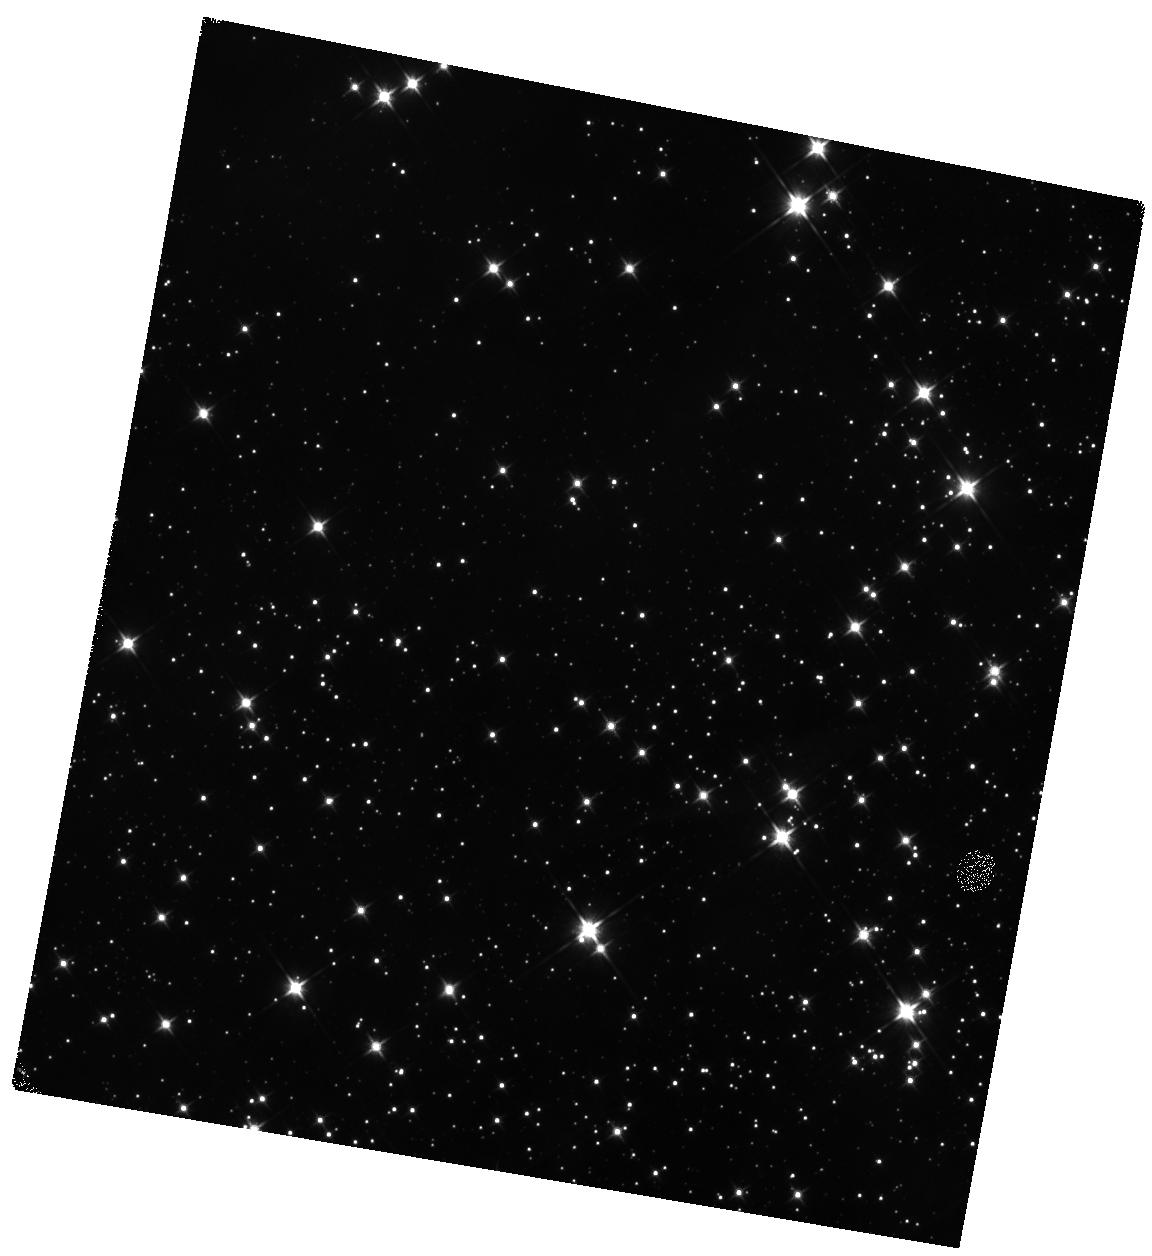
Target: BYF73G. Instrument: WFC3/IR. Filter: F110W. Exposure: 13 min. Observation ID: hst_14680_07_wfc3_ir_f110w_id6l07

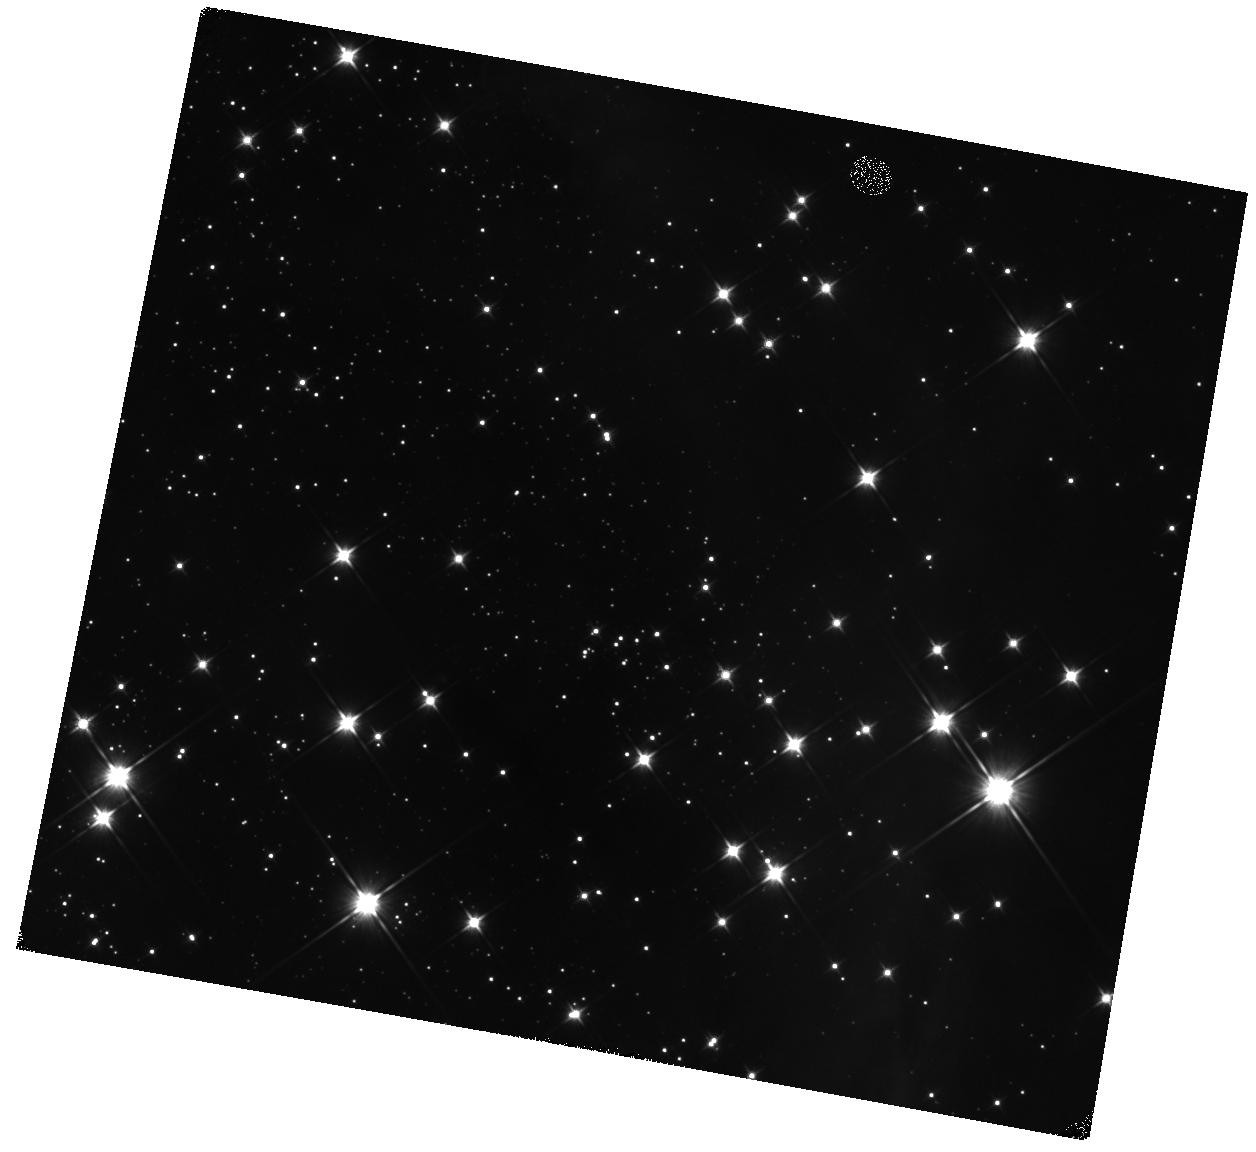
Target: BYF73C. Instrument: WFC3/IR. Filter: F110W. Exposure: 13 min. Observation ID: hst_14680_03_wfc3_ir_f110w_id6l03

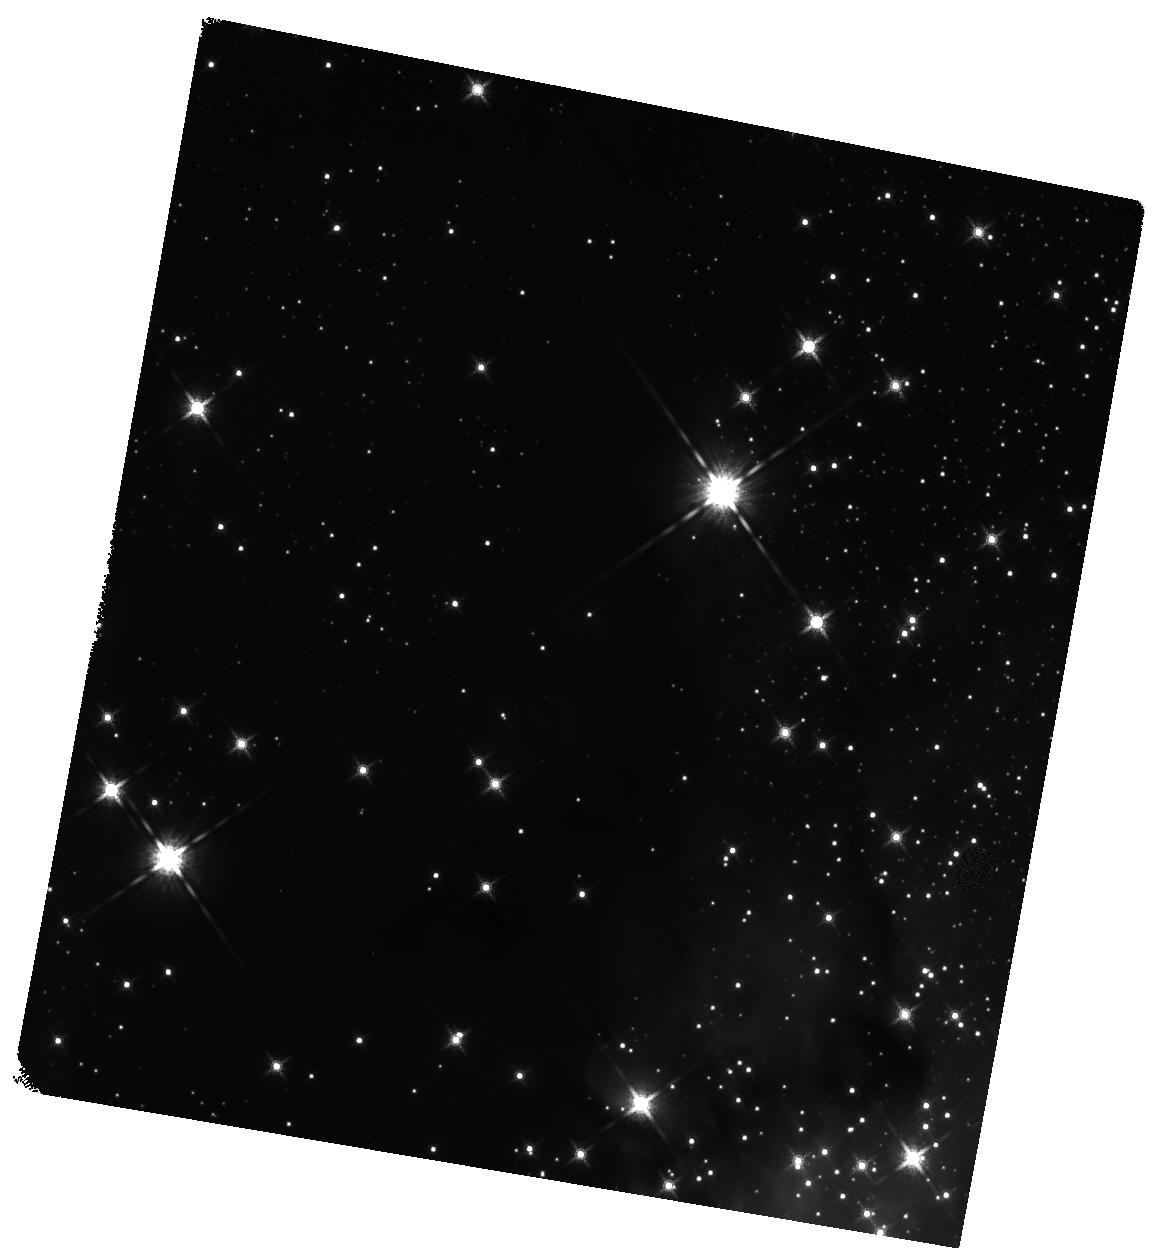
Target: BYF73B. Instrument: WFC3/IR. Filter: F160W. Exposure: 14 min. Observation ID: hst_14680_02_wfc3_ir_f160w_id6l02

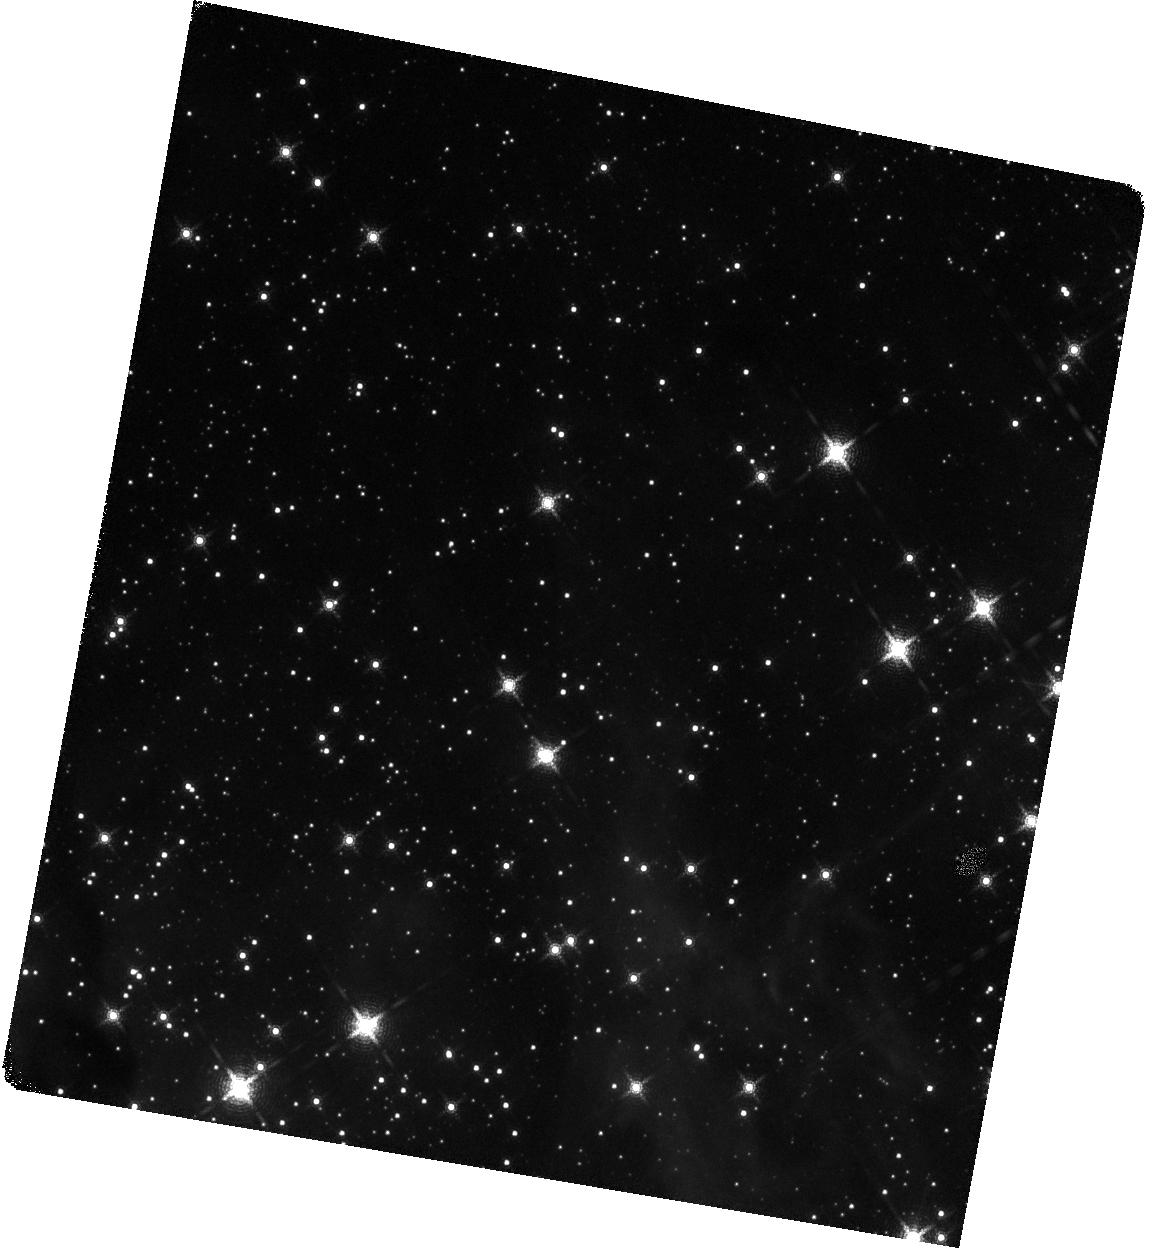
Target: BYF73A. Instrument: WFC3/IR. Filter: F167N. Exposure: 58 min. Observation ID: hst_14680_01_wfc3_ir_f167n_id6l01

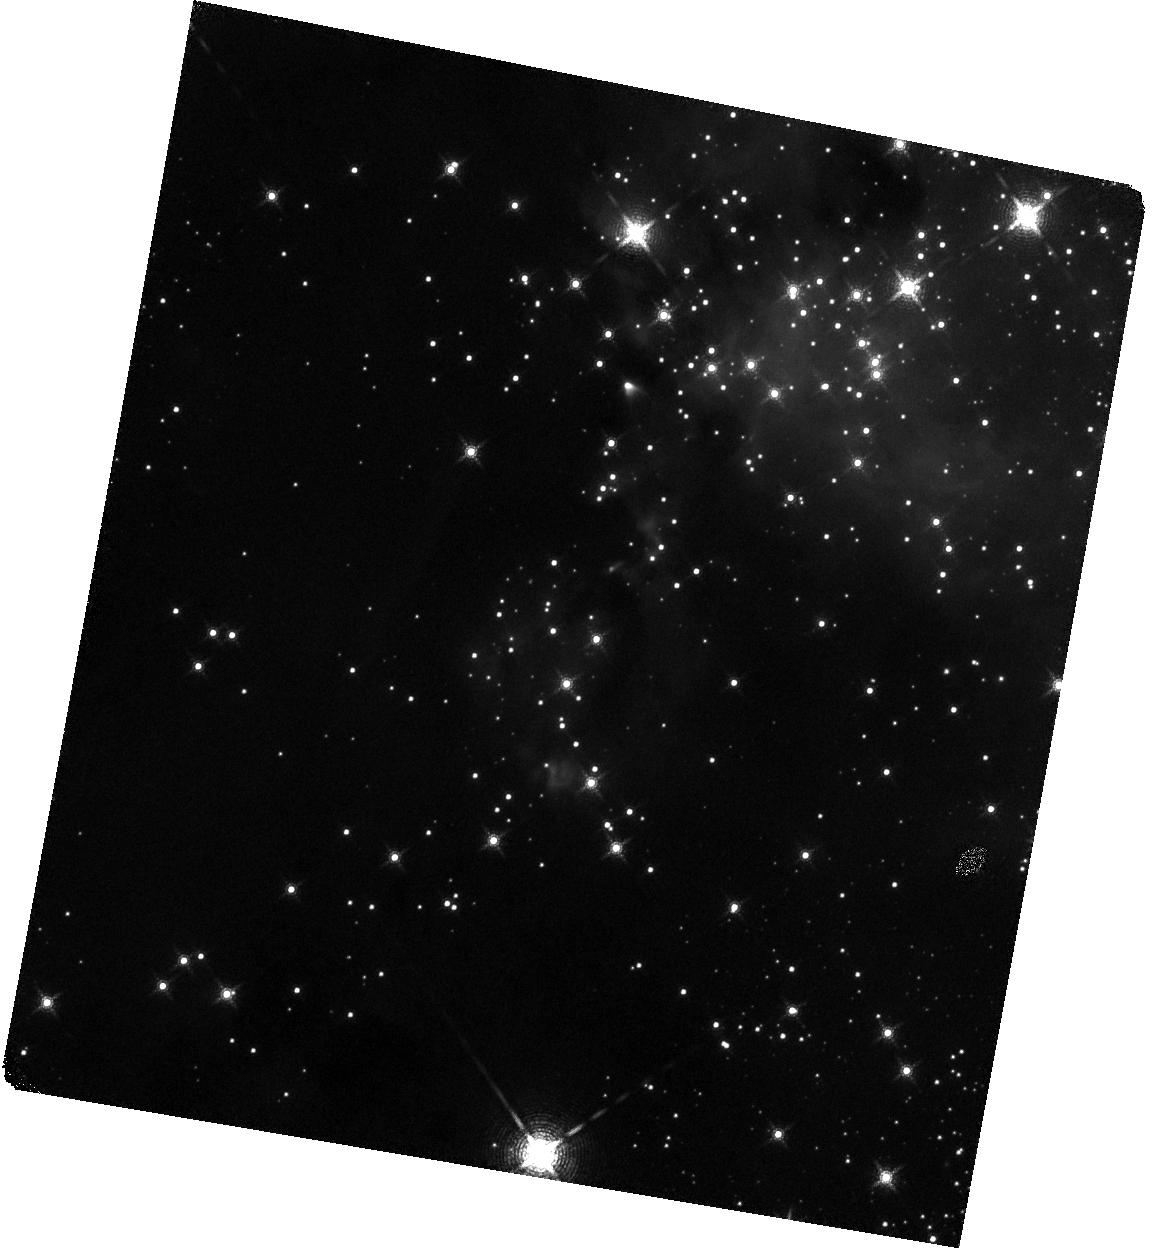
Target: BYF73E. Instrument: WFC3/IR. Filter: F167N. Exposure: 58 min. Observation ID: hst_14680_05_wfc3_ir_f167n_id6l05

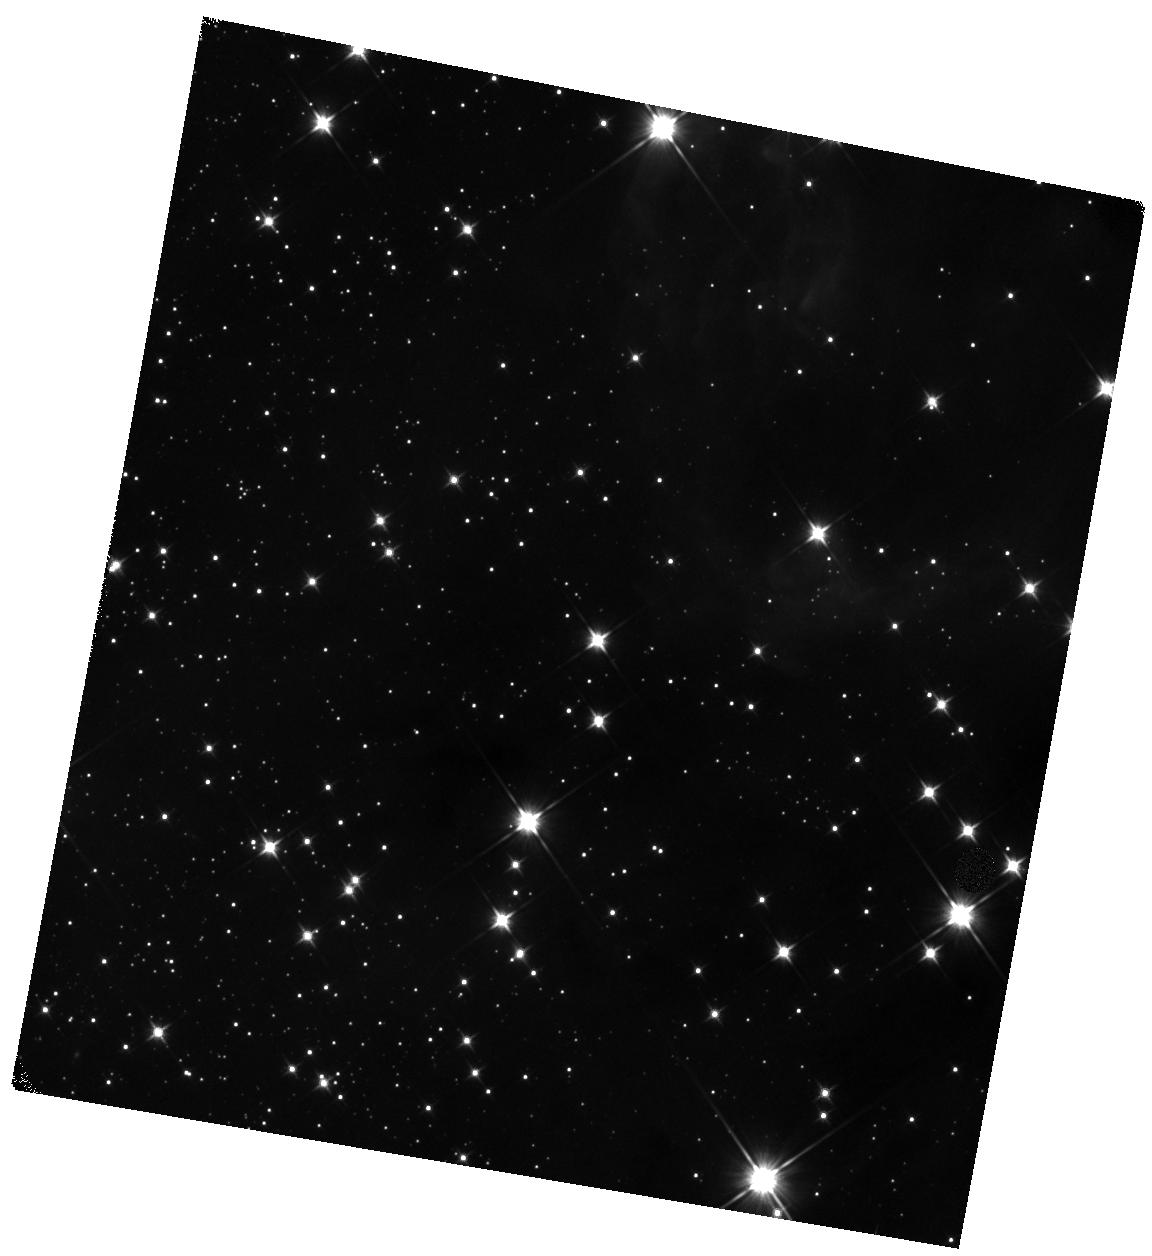
Target: BYF73I. Instrument: WFC3/IR. Filter: F110W. Exposure: 13 min. Observation ID: hst_14680_09_wfc3_ir_f110w_id6l09

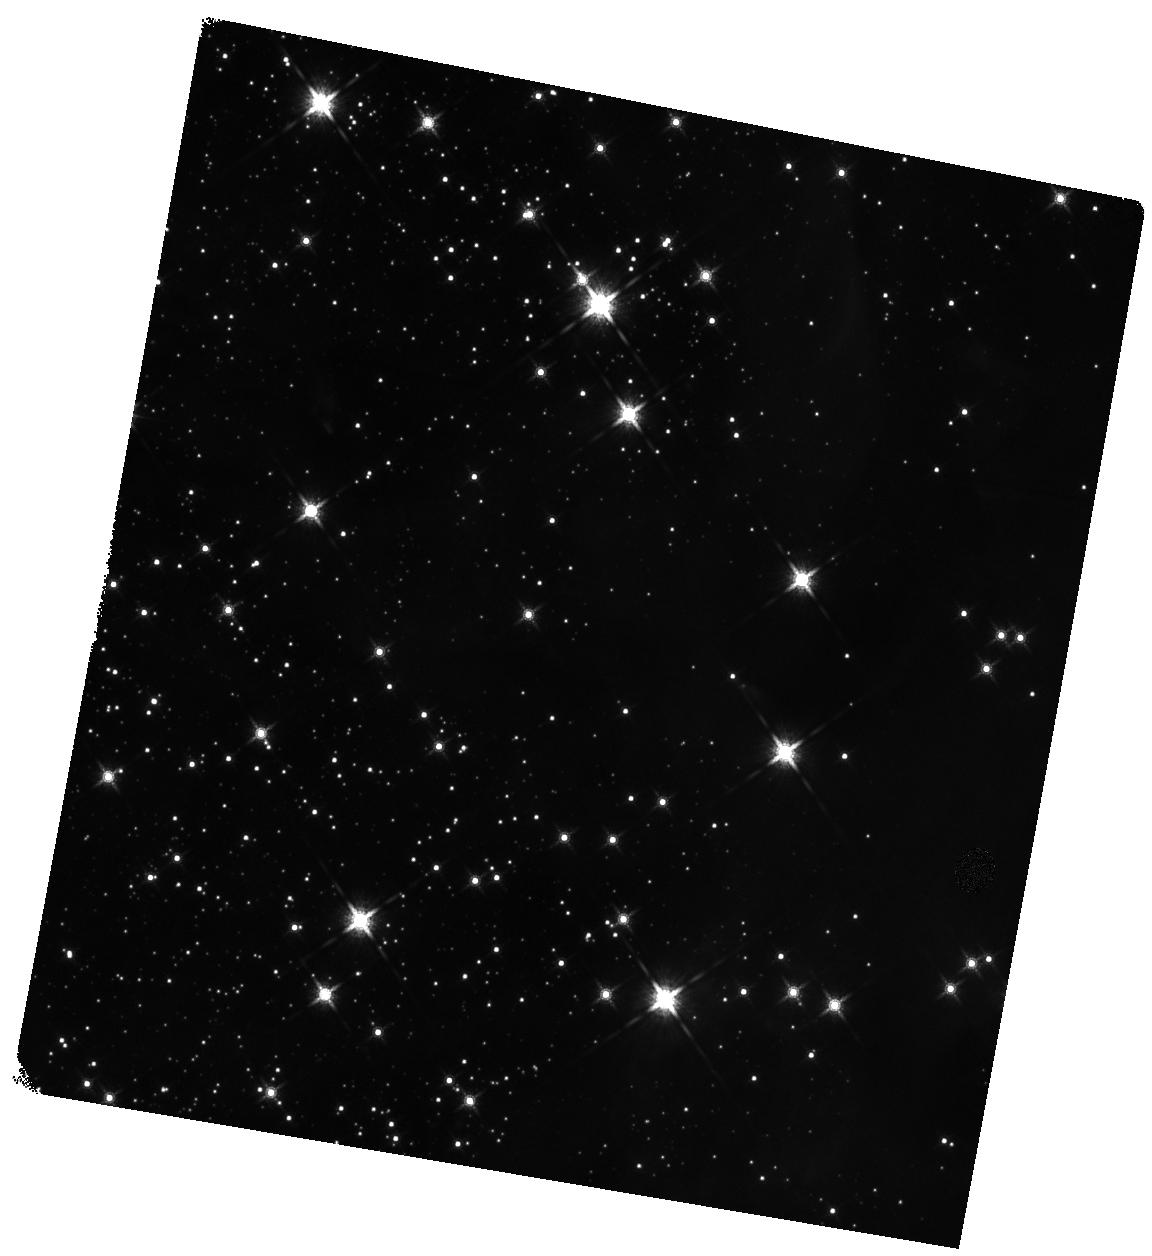
Target: BYF73F. Instrument: WFC3/IR. Filter: F160W. Exposure: 14 min. Observation ID: hst_14680_06_wfc3_ir_f160w_id6l06

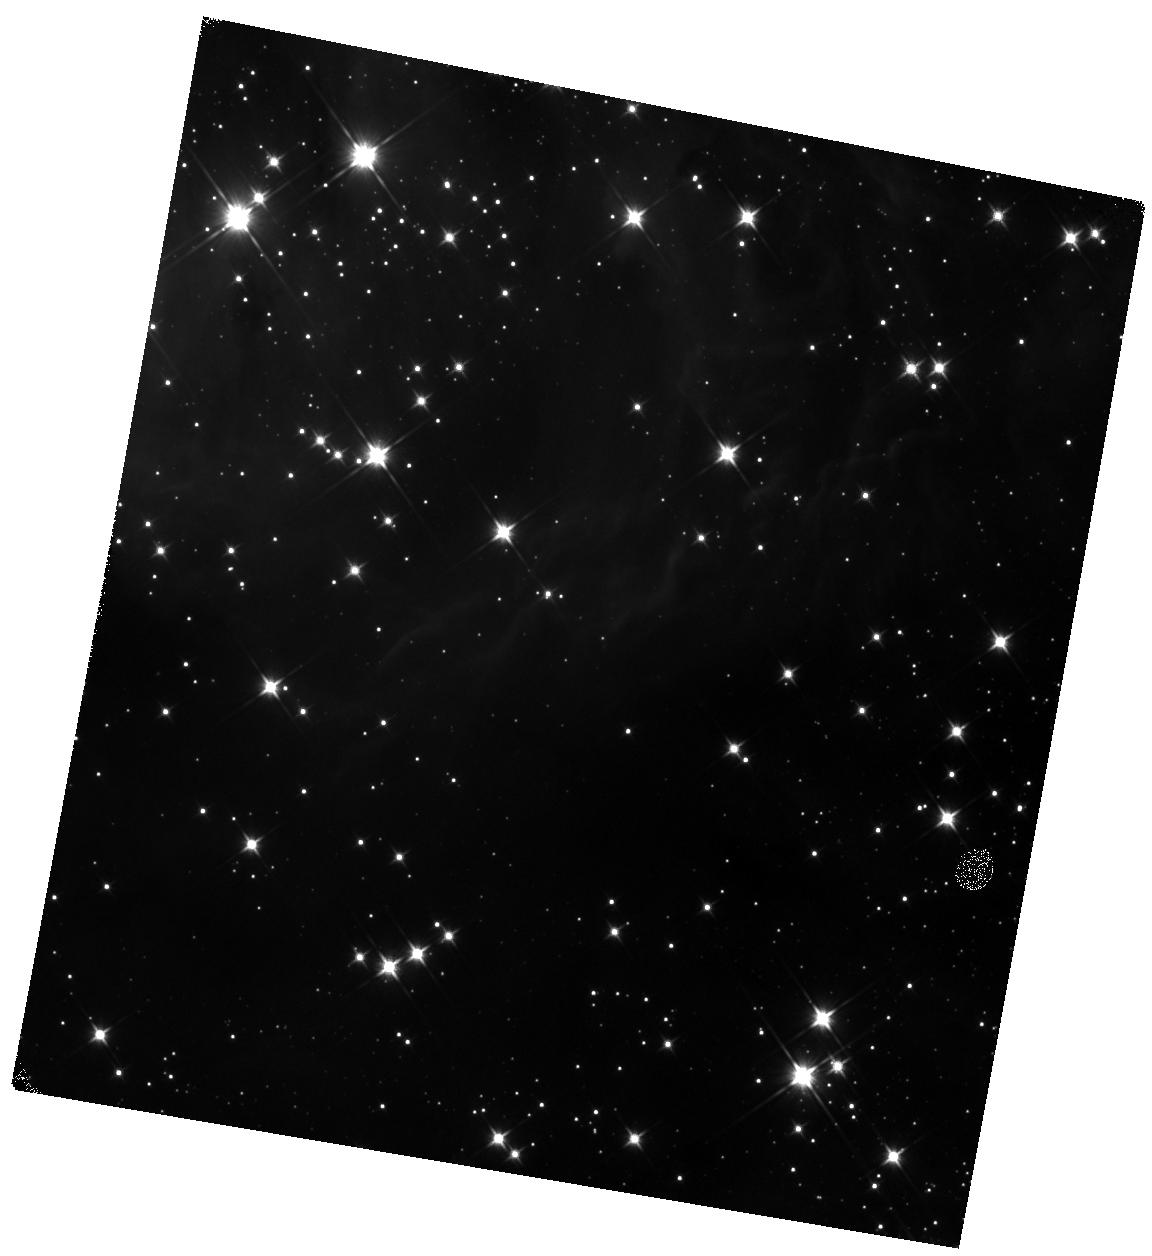
Target: BYF73D. Instrument: WFC3/IR. Filter: F110W. Exposure: 13 min. Observation ID: hst_14680_04_wfc3_ir_f110w_id6l04

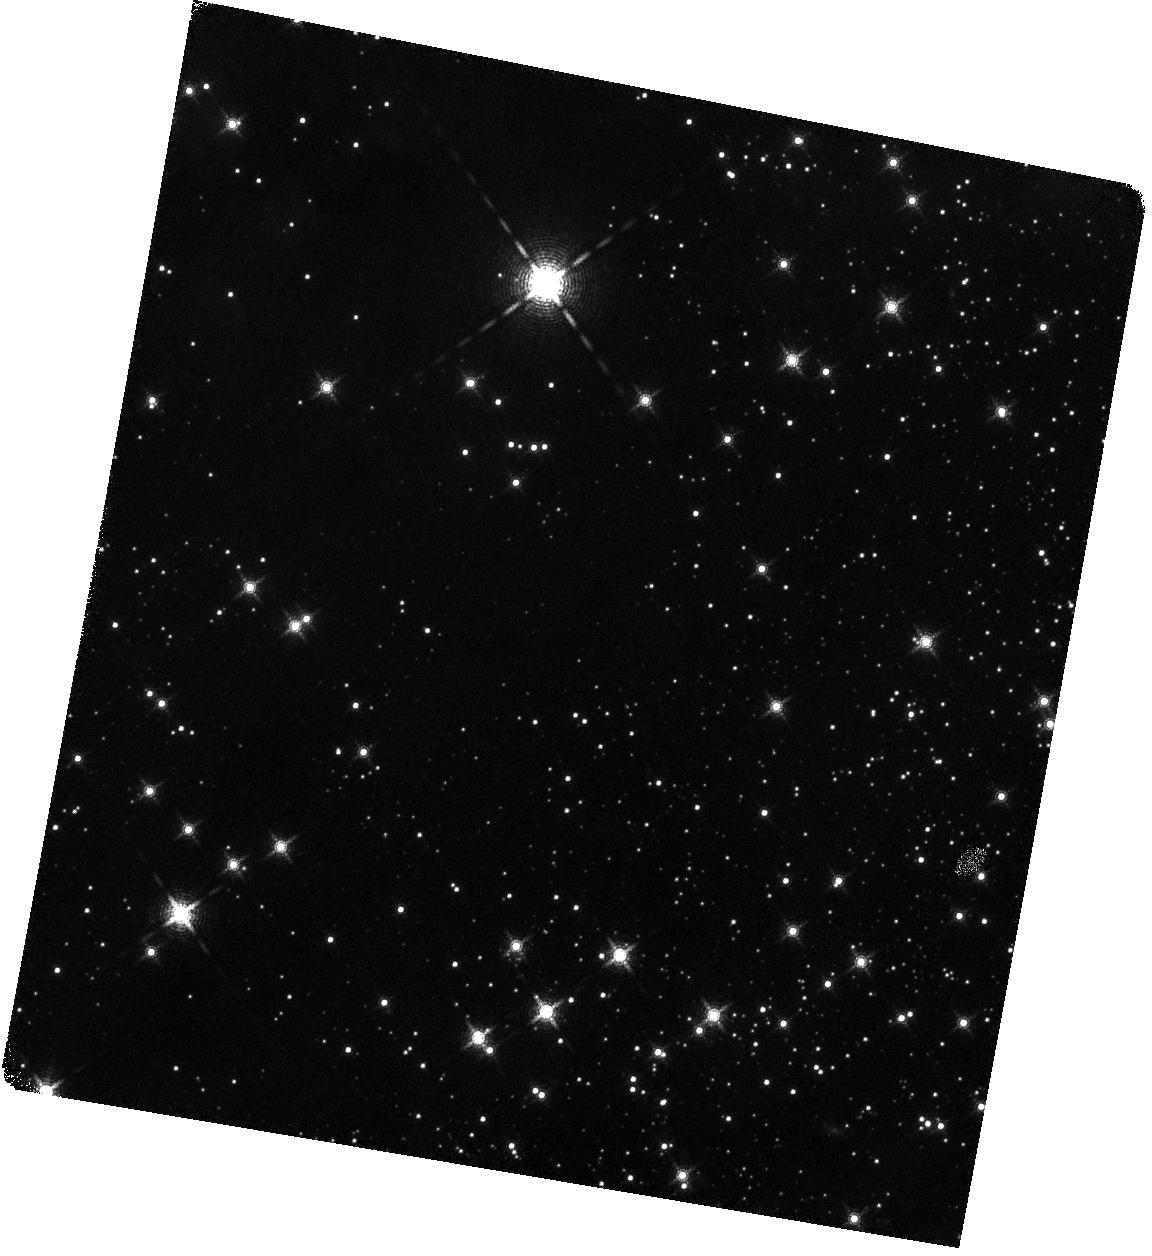
Target: BYF73H. Instrument: WFC3/IR. Filter: F167N. Exposure: 58 min. Observation ID: hst_14680_08_wfc3_ir_f167n_id6l08

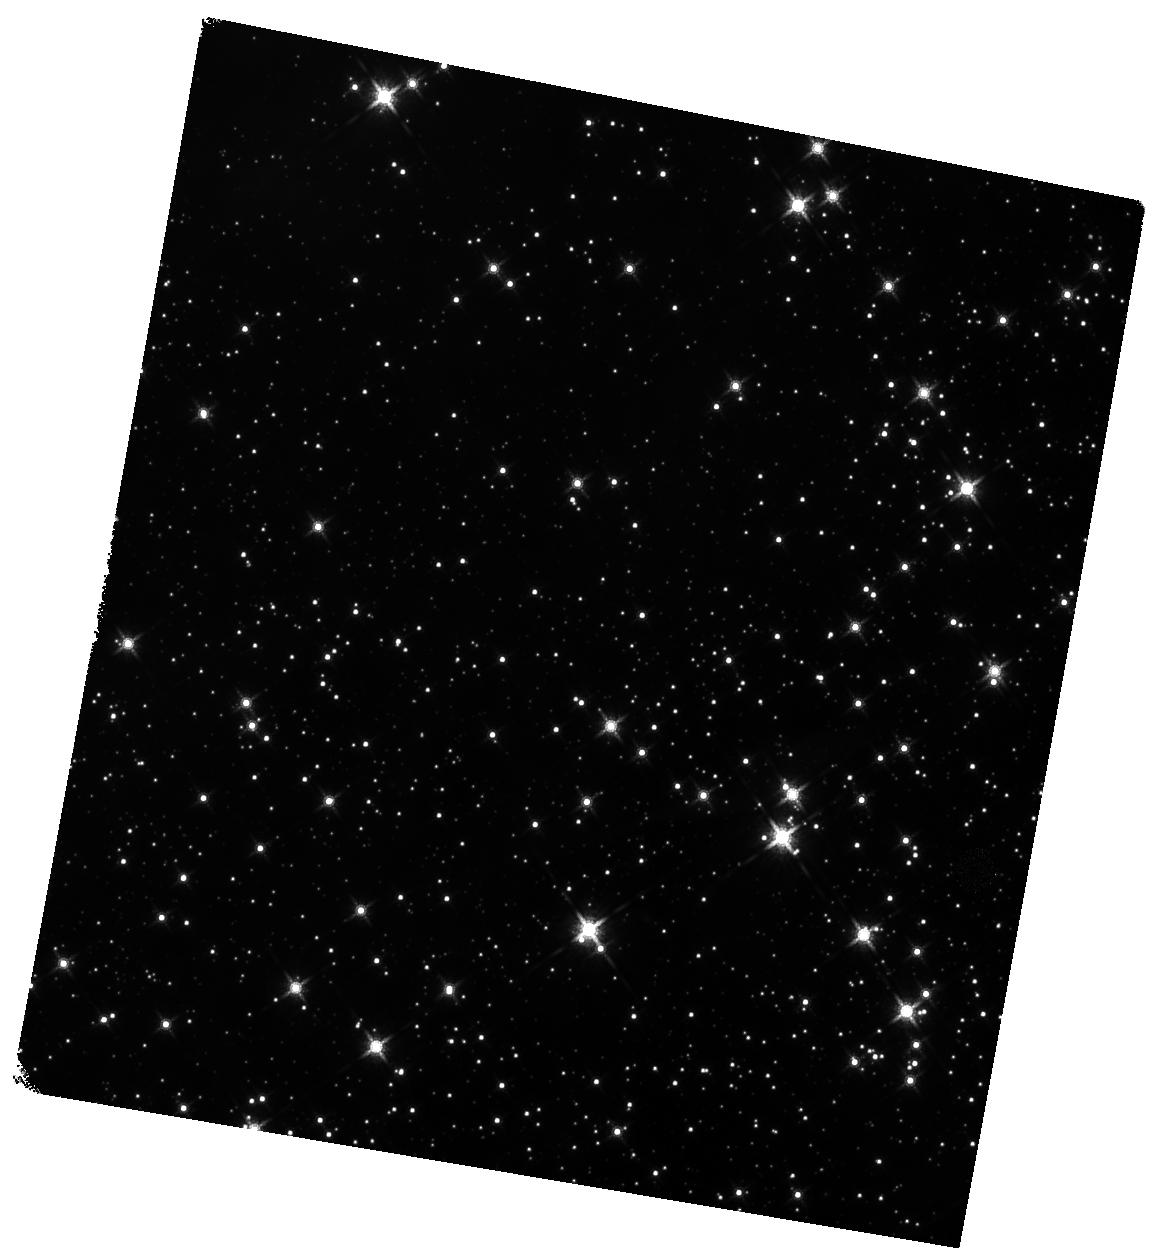
Target: BYF73G. Instrument: WFC3/IR. Filter: F160W. Exposure: 14 min. Observation ID: hst_14680_07_wfc3_ir_f160w_id6l07

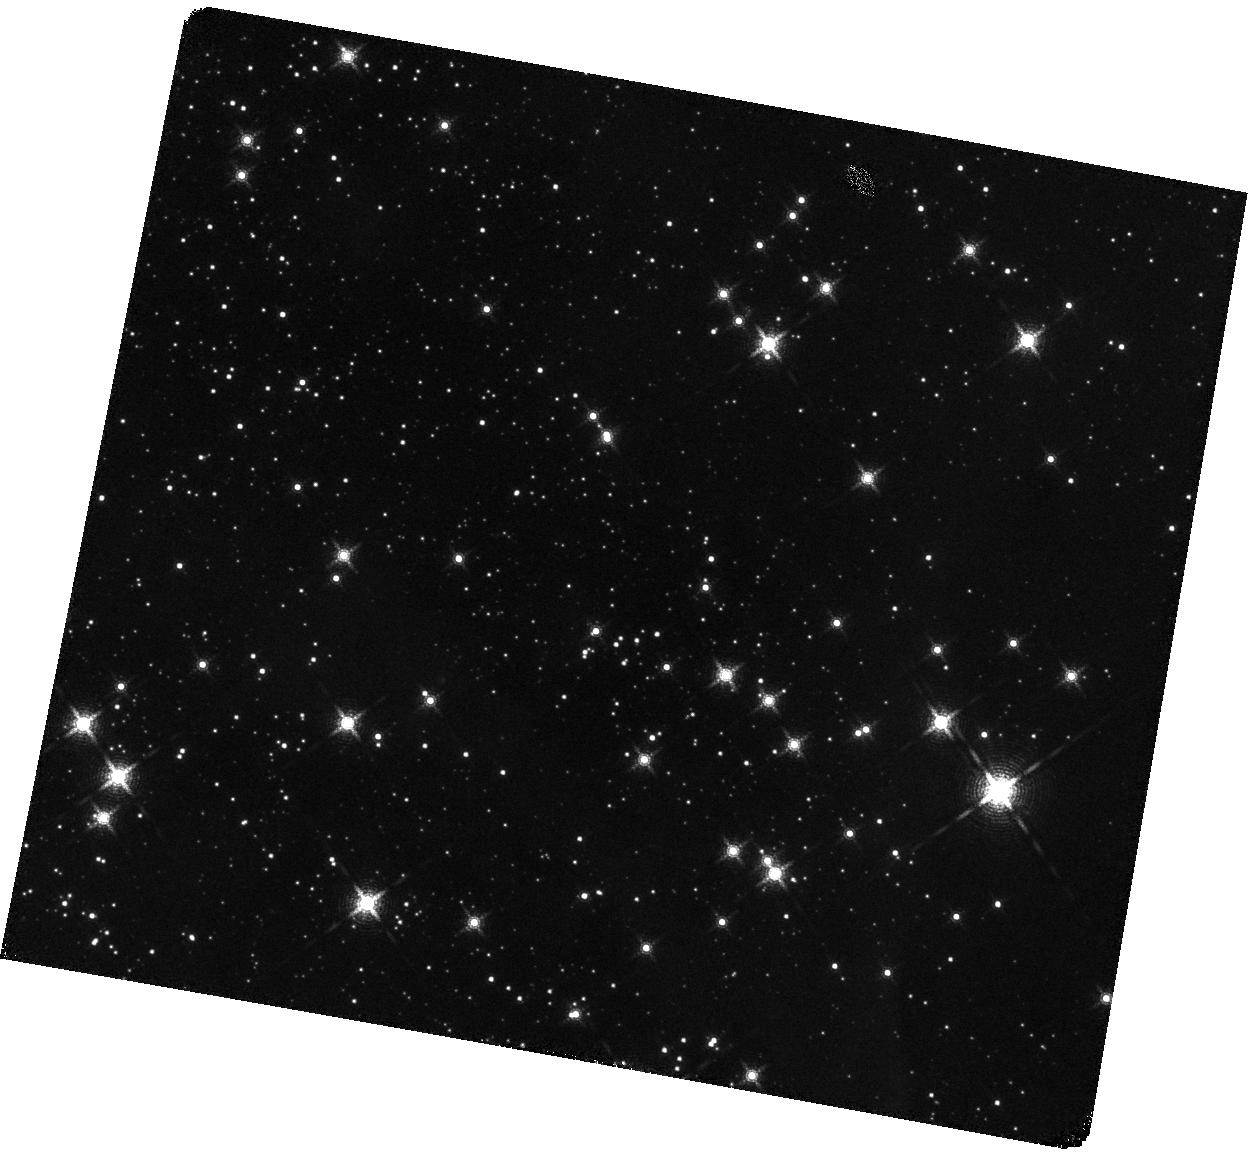
Target: BYF73C. Instrument: WFC3/IR. Filter: F167N. Exposure: 58 min. Observation ID: hst_14680_03_wfc3_ir_f167n_id6l03

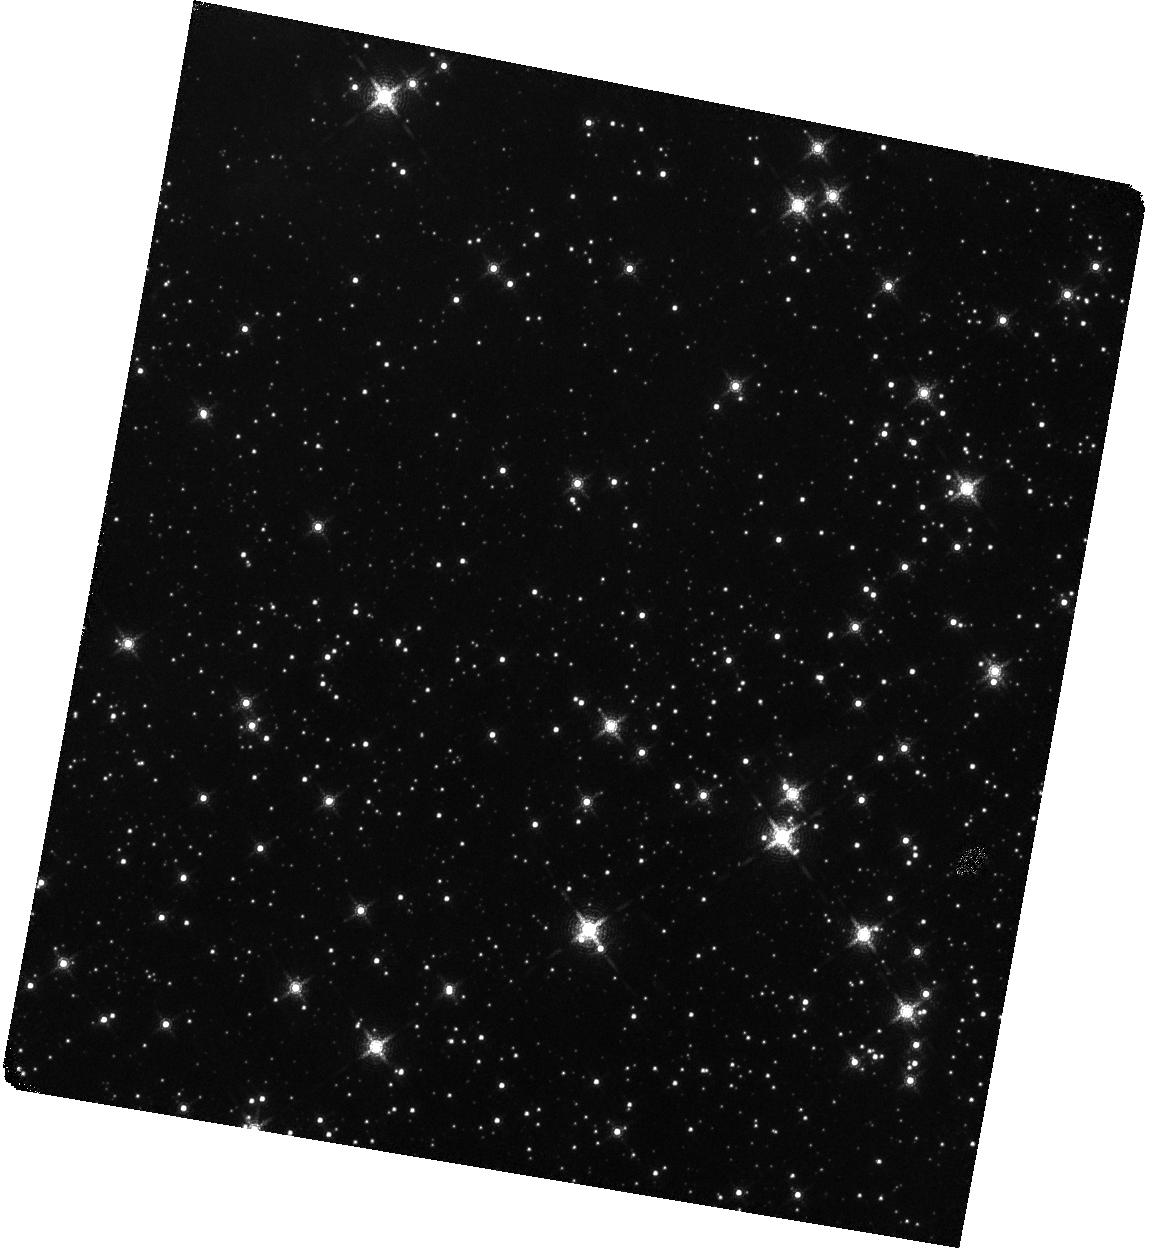
Target: BYF73G. Instrument: WFC3/IR. Filter: F167N. Exposure: 58 min. Observation ID: hst_14680_07_wfc3_ir_f167n_id6l07

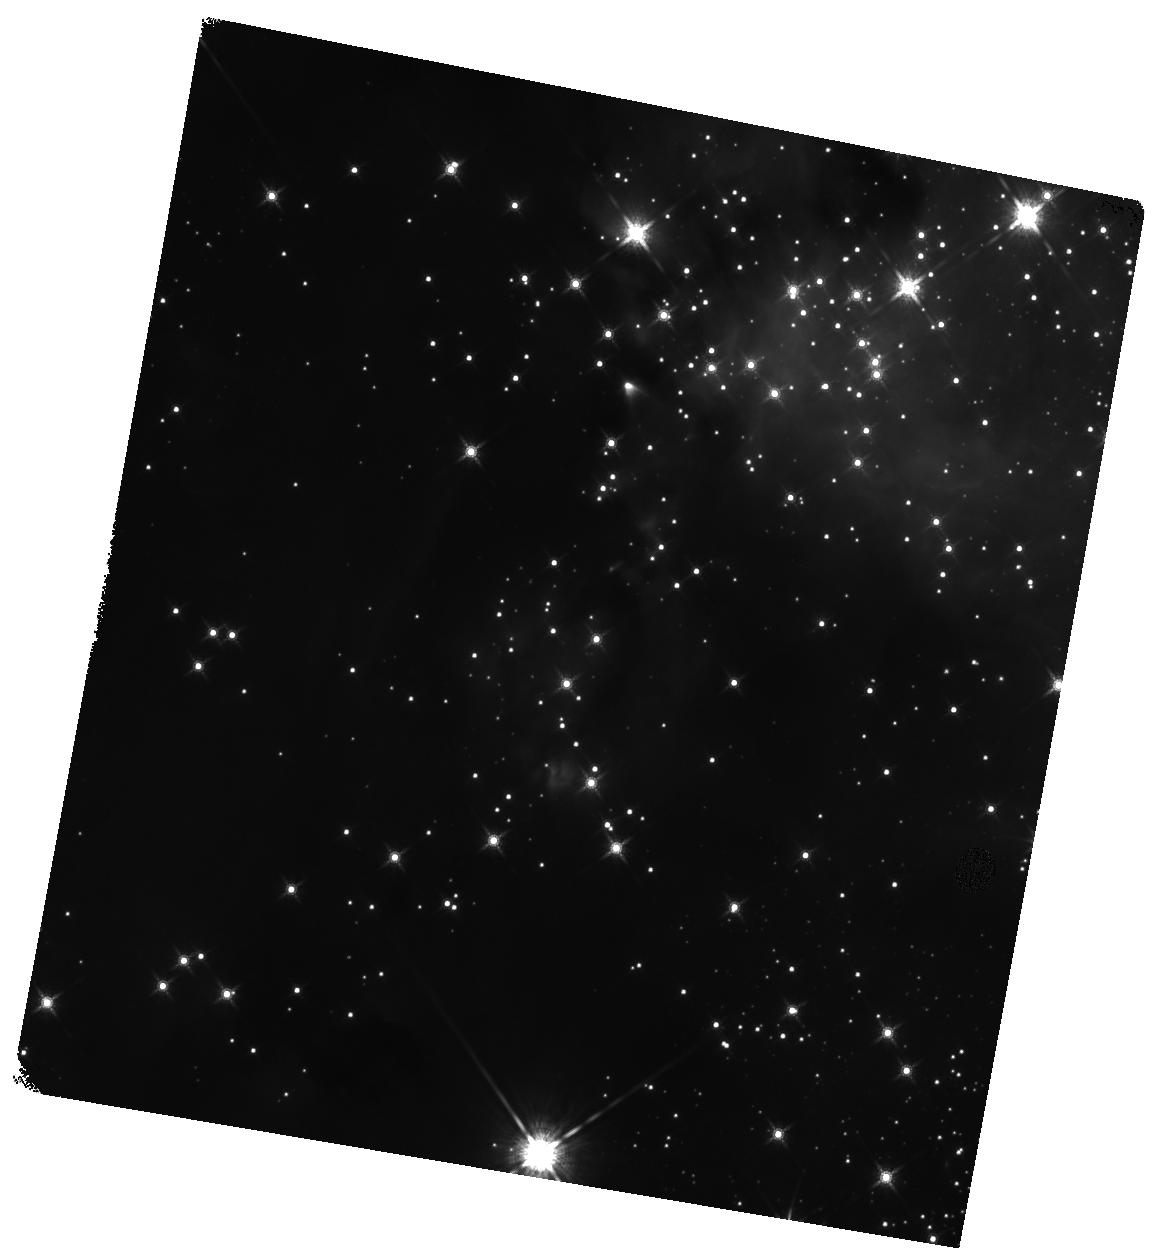
Target: BYF73E. Instrument: WFC3/IR. Filter: F160W. Exposure: 14 min. Observation ID: hst_14680_05_wfc3_ir_f160w_id6l05

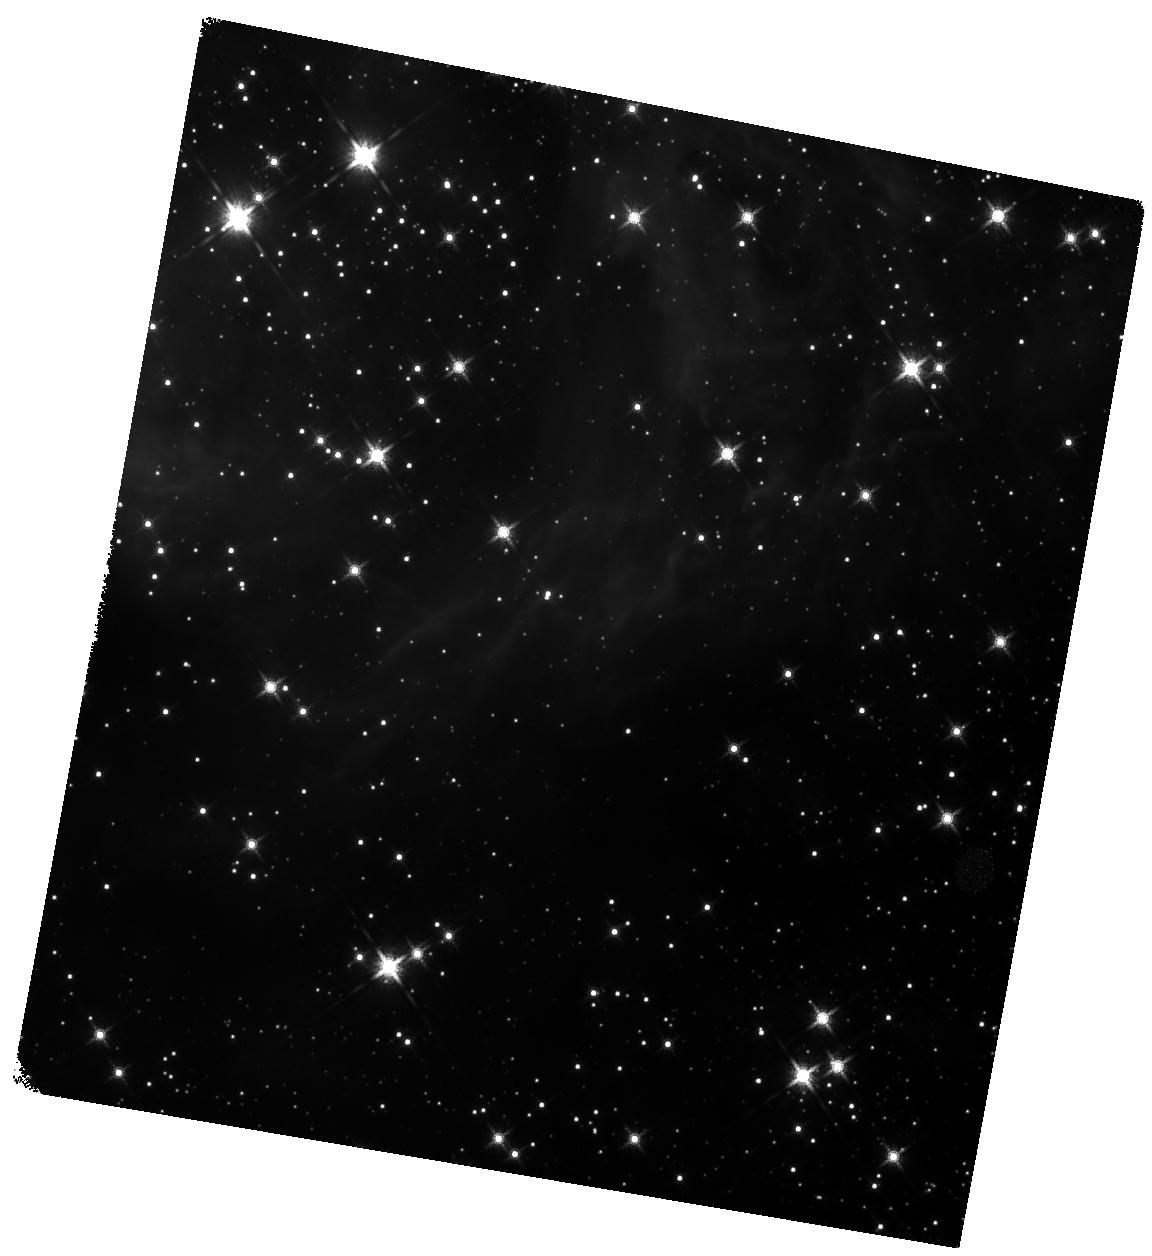
Target: BYF73D. Instrument: WFC3/IR. Filter: F160W. Exposure: 14 min. Observation ID: hst_14680_04_wfc3_ir_f160w_id6l04

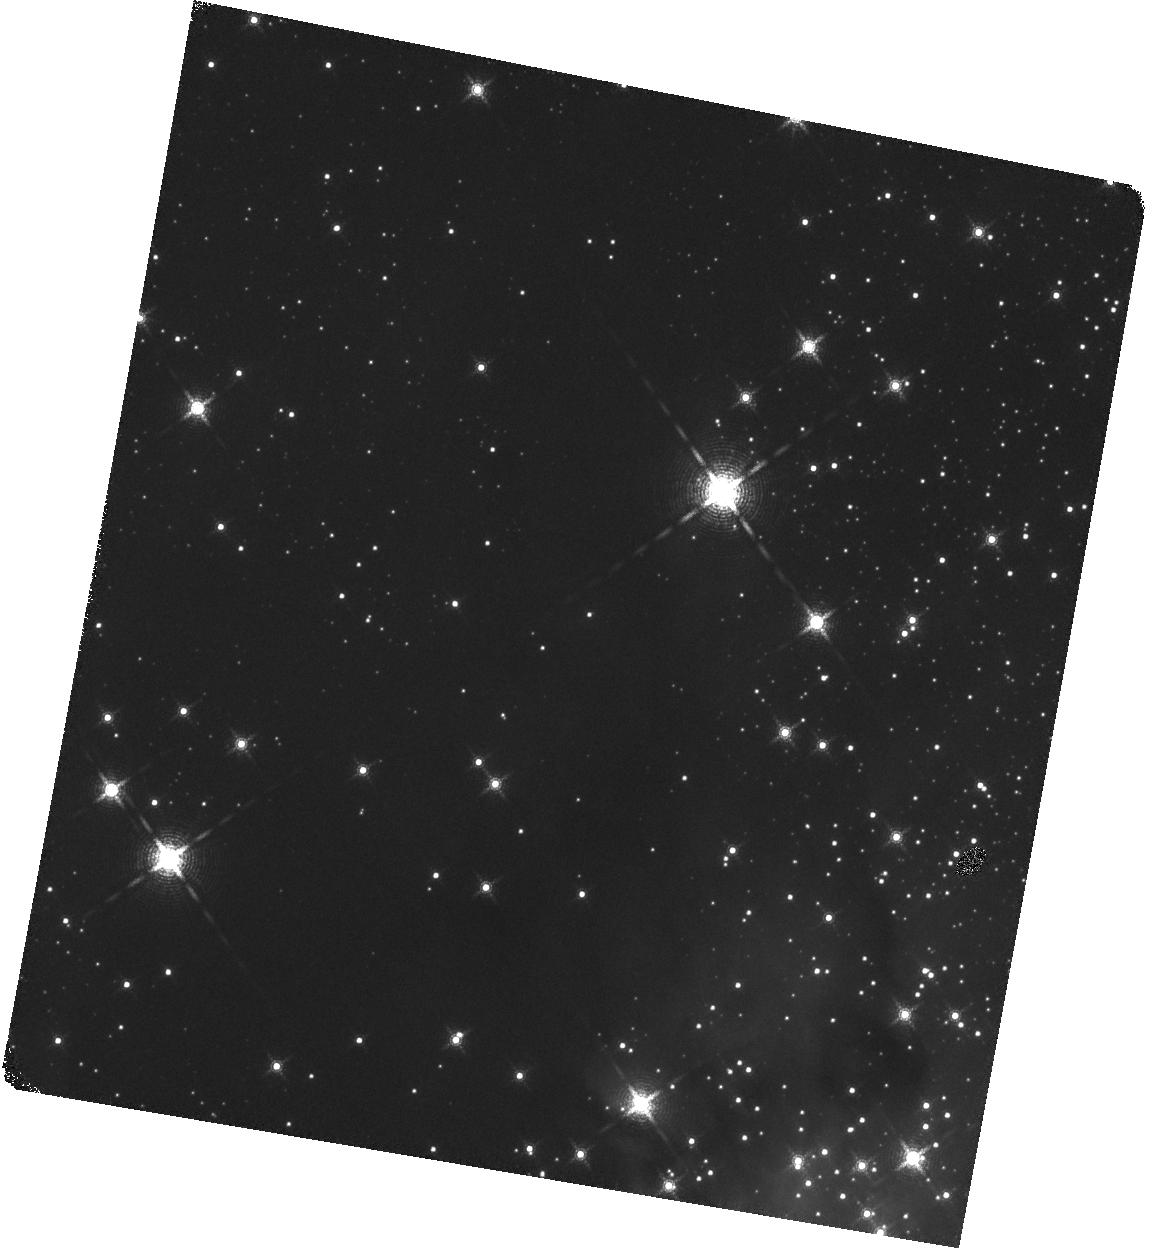
Target: BYF73B. Instrument: WFC3/IR. Filter: F167N. Exposure: 58 min. Observation ID: hst_14680_02_wfc3_ir_f167n_id6l02

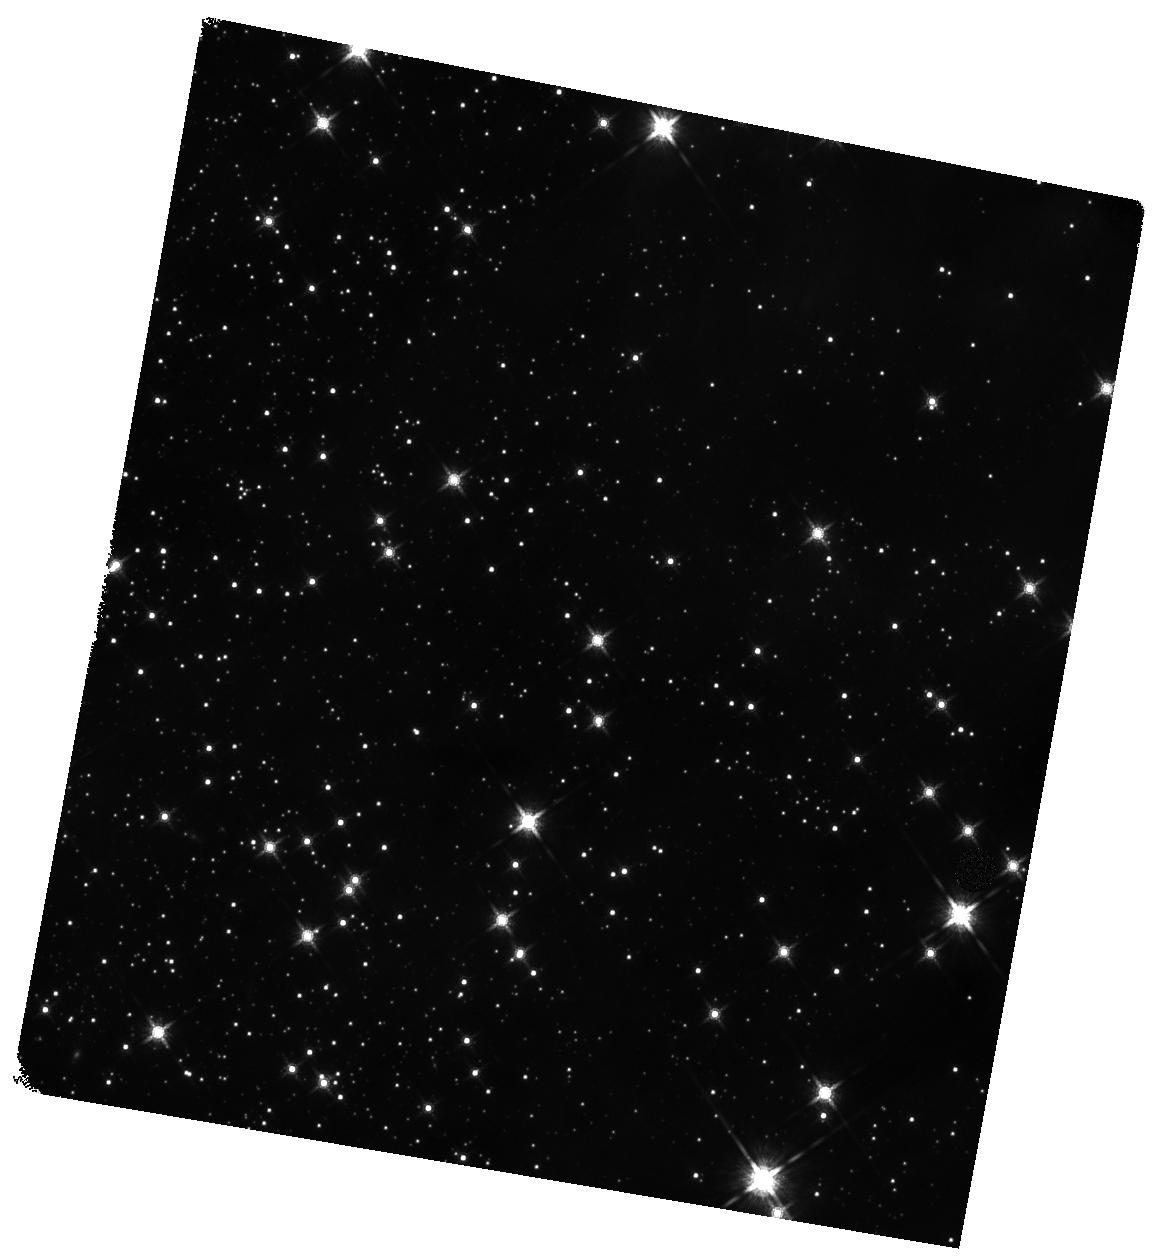
Target: BYF73I. Instrument: WFC3/IR. Filter: F160W. Exposure: 14 min. Observation ID: hst_14680_09_wfc3_ir_f160w_id6l09

Kinematics of a Massive Star Cluster in Formation (PI: Tan, Jonathan Charles)

We propose to measure the proper motion stellar kinematics of a massive (~10^4Msun), forming proto-star-cluster to test basic theoretical models of formation. This will be the first time such a measurement has been performed. It requires HST-WFC3/IR and is beyond the practical capabilities of ground-based adaptive optics (AO) observations. In contrast to previously-studied massive, young (<10 Myr-old), already-formed clusters, such as NGC3603, Westerlund 1 or the Arches, our target protocluster, G286.21+0.17 (hereafter G286), is still gas-dominated and undergoing active star formation. It has been carefully selected from a complete survey of ~300 dense molecular gas clumps in a 120 sq. deg. region of the Galactic plane. The cluster is also relatively nearby (~2.5 kpc), but not too close that it would span a prohibitively large angular area or suffer from significant saturation problems. Such massive systems are rare and indeed we are unaware of any equivalent, early-stage (i.e., gas dominated) cluster that is closer. Given the depth of its gravitational potential based on its mass and size, the expected proper motions of many independent sub-clusters of stars are detectable at the ~5 sigma level over a 2-year baseline and global contraction of the cluster can be seen if it is happening even at just ~10% of the free-fall rate.